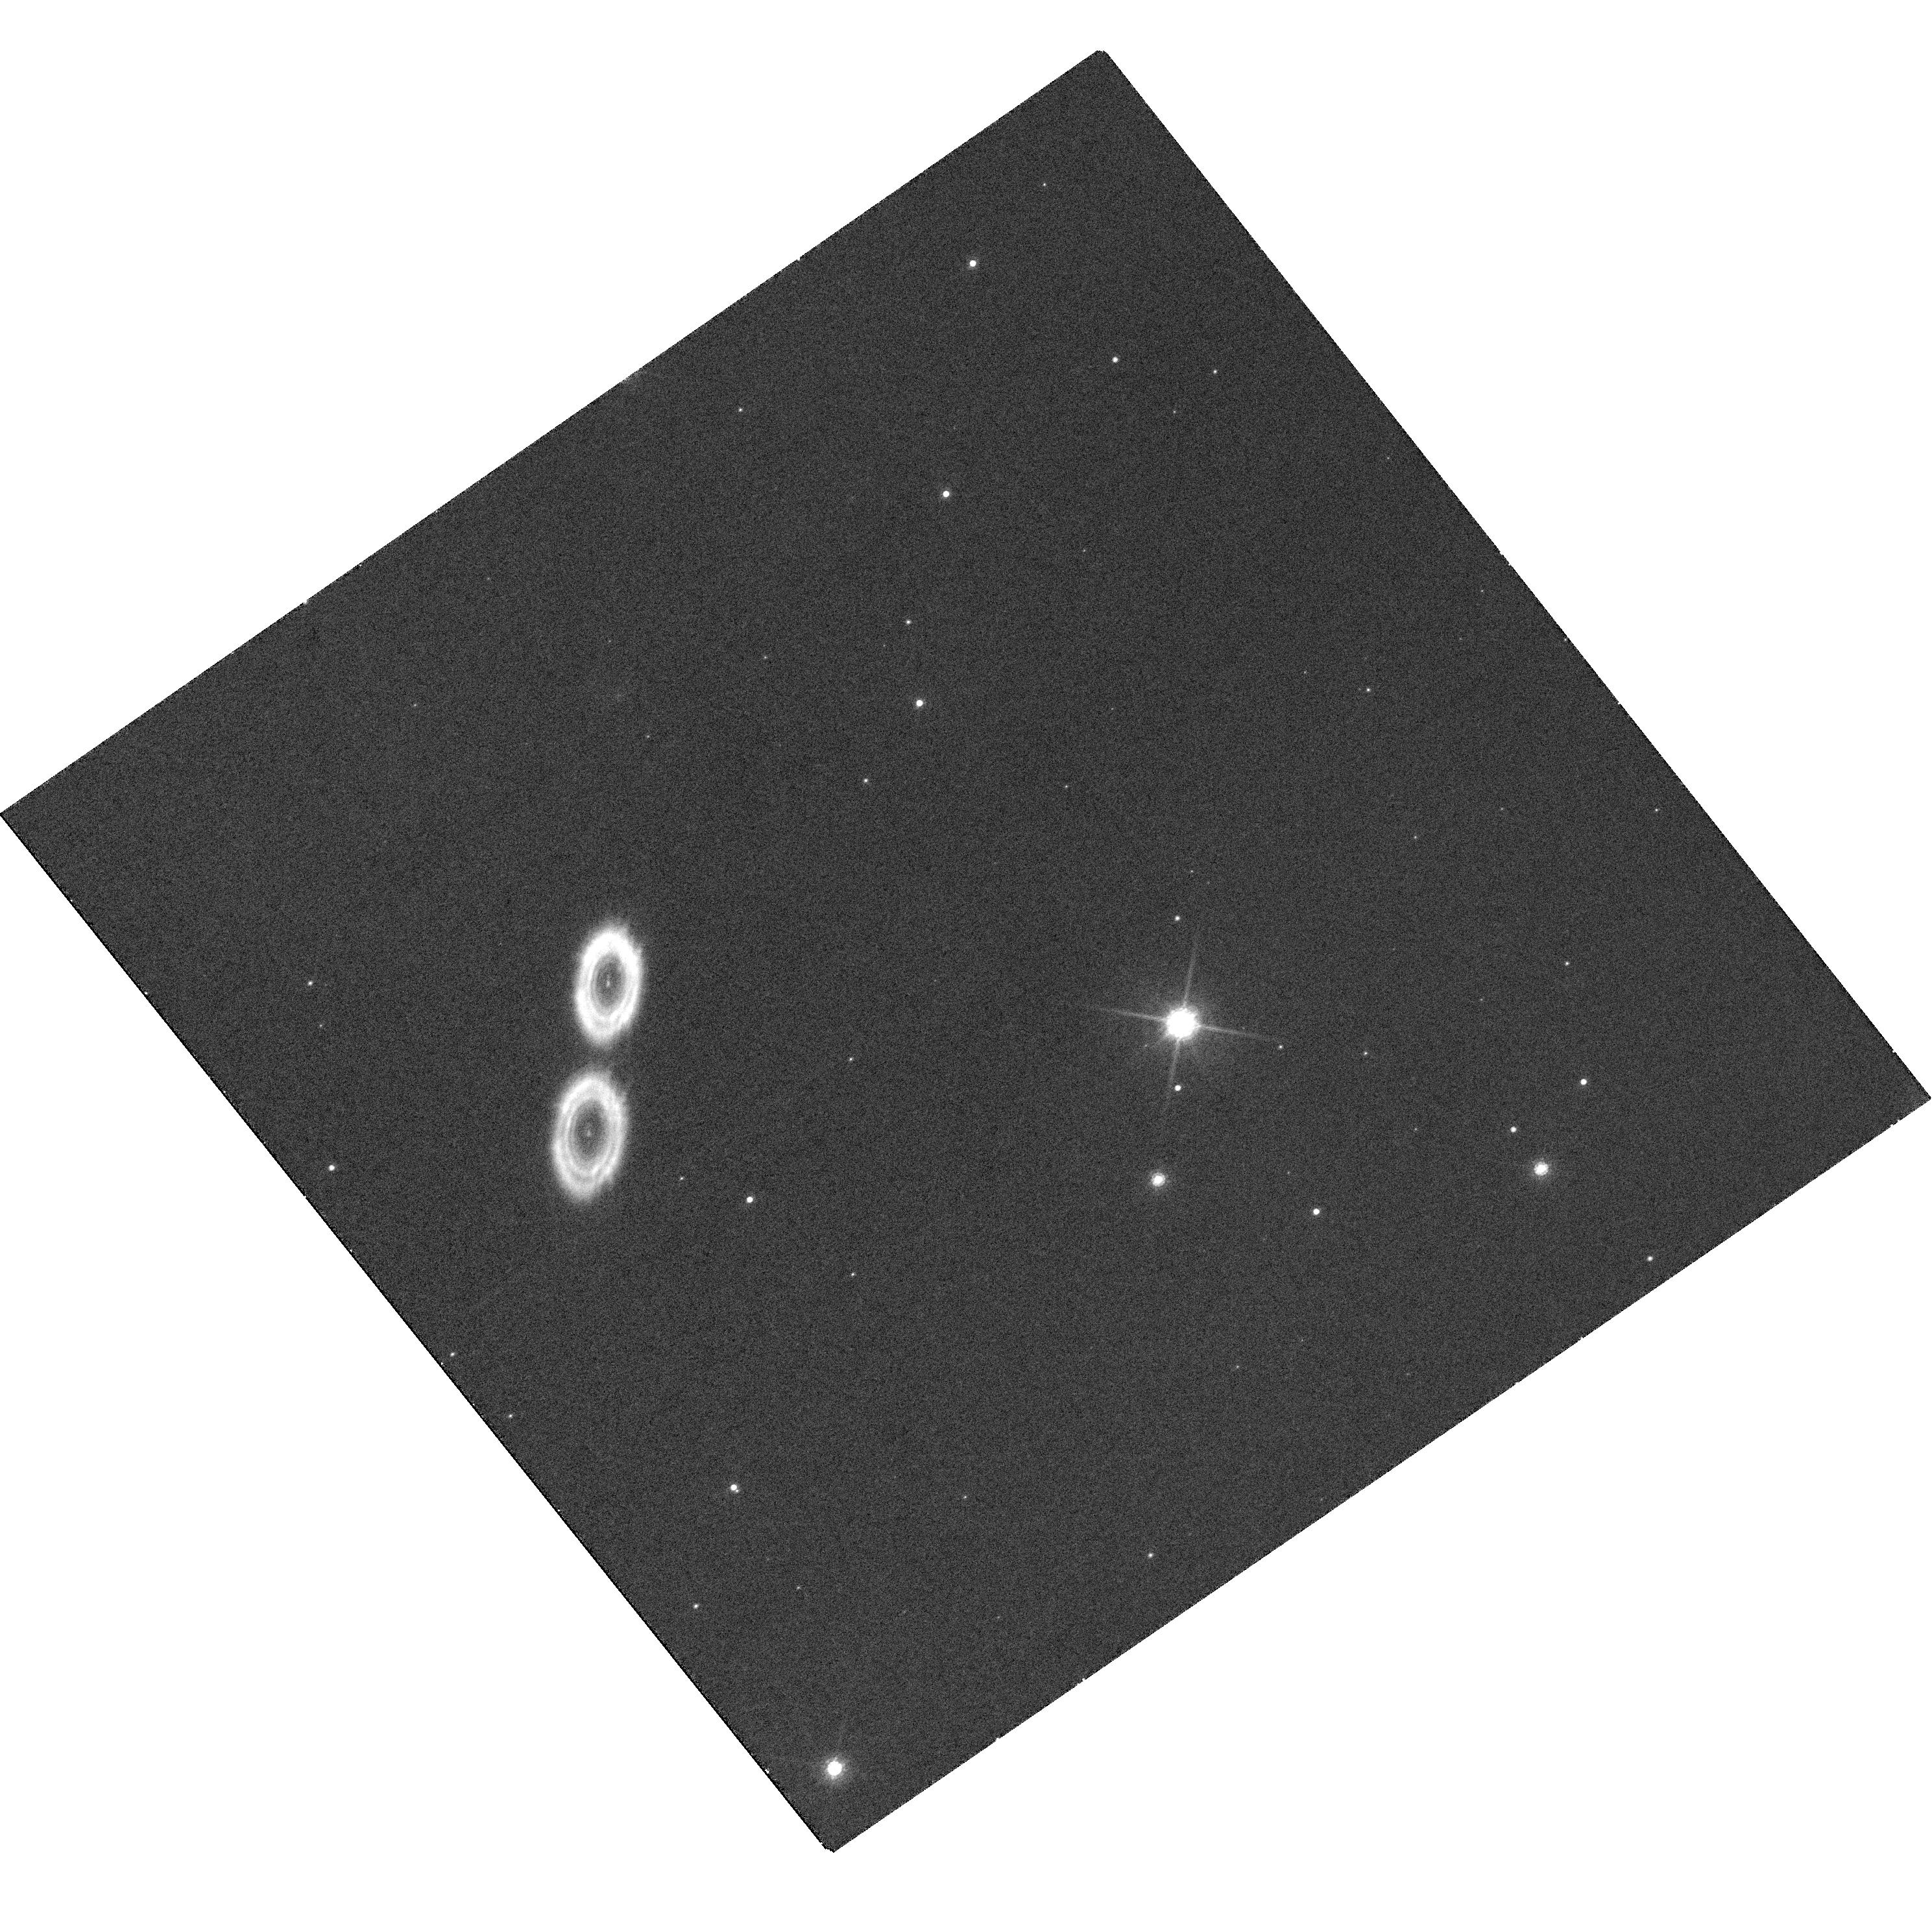
Target: GY92-3
Instrument: WFC3/UVIS
Filter: F850LP
Exposure: 30 min
Observation ID: hst_14686_02_wfc3_uvis_f850lp_idau02

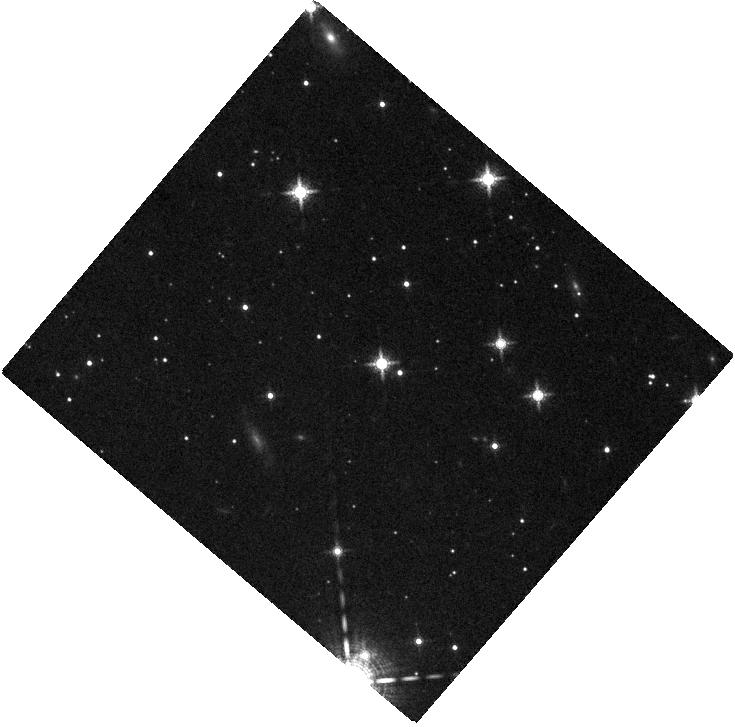
Target: CFHTWIR-OPH57
Instrument: WFC3/IR
Filter: F139M
Exposure: 18 min
Observation ID: hst_14686_01_wfc3_ir_f139m_idau01

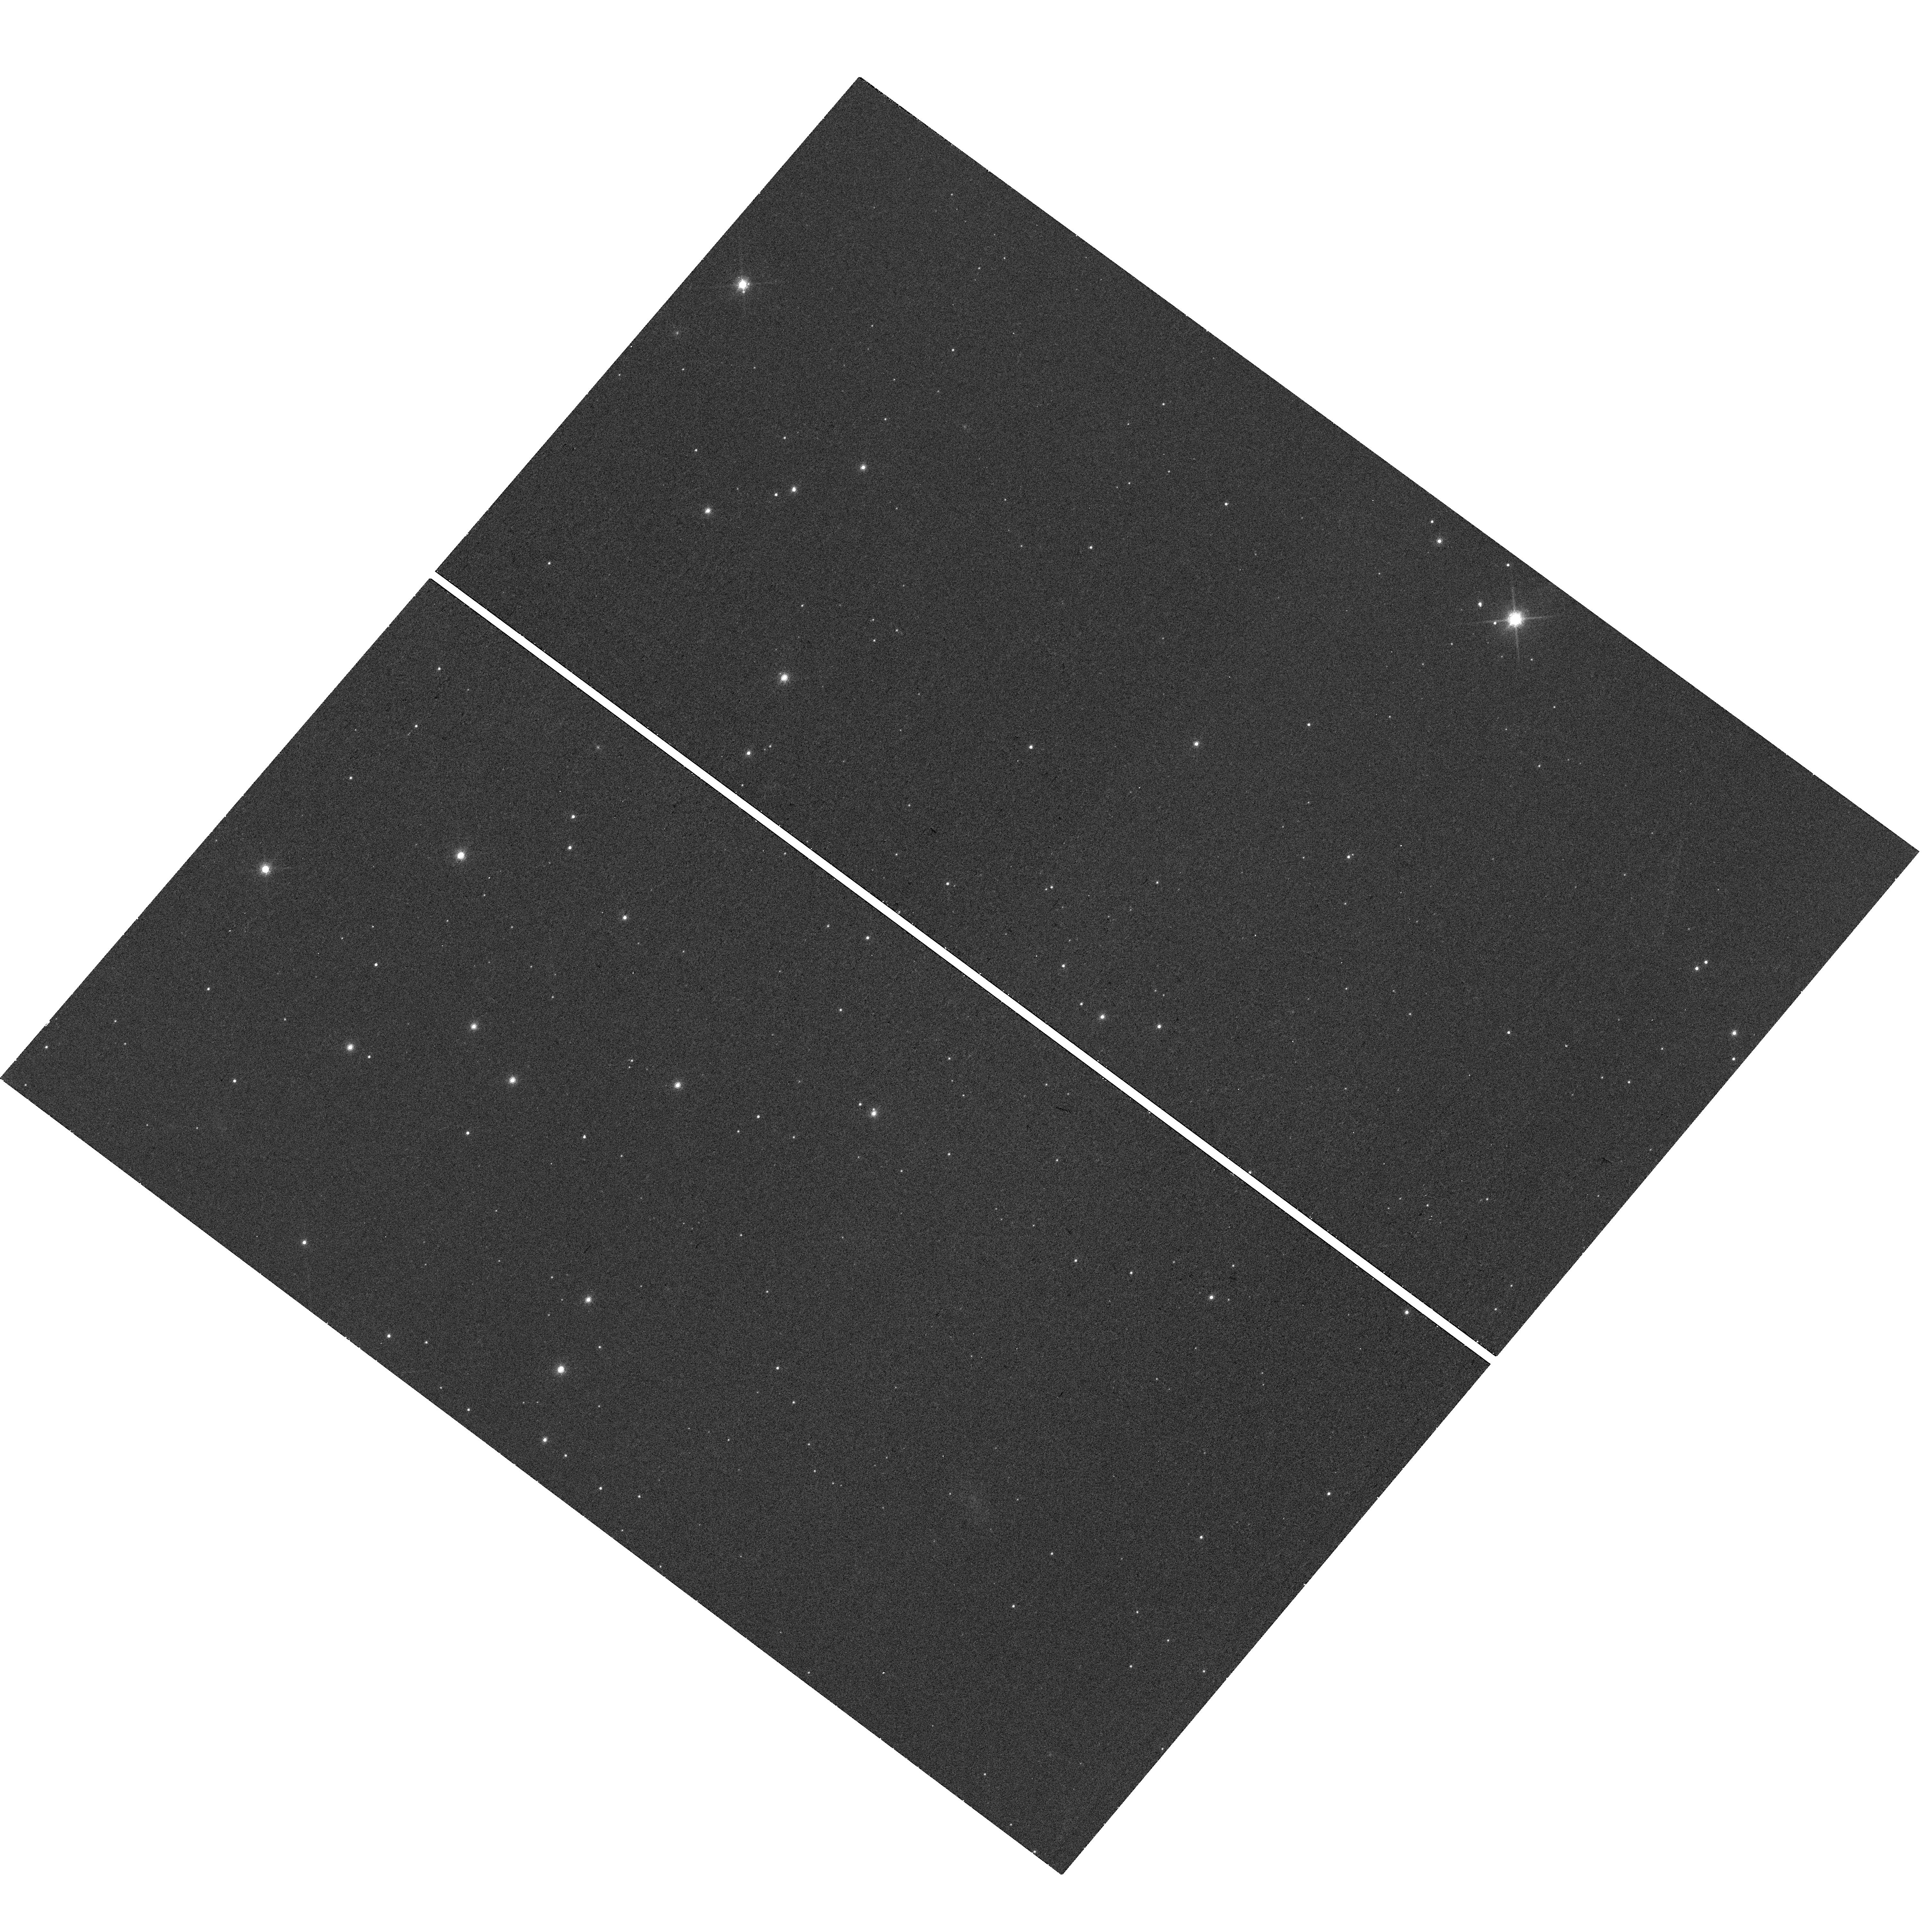
Target: CFHTWIR-OPH57
Instrument: WFC3/UVIS
Filter: F850LP
Exposure: 20 min
Observation ID: hst_14686_01_wfc3_uvis_f850lp_idau01

Confirming Planetary Mass Candidate Companions in Ophiuchus (PI: Fontanive, Clemence)

We propose for follow-up observations to confirm common proper motion for two candidate planetary mass companions, identified as part of our GO 12944 (PI Allers) search for companions to the youngest (~0.5 Myr) brown dwarfs in the nearby Ophiuchus star-forming region. If confirmed to be co-moving, these would be among the lowest mass planetary mass companions imaged to date, with estimated masses <5 Jupiter Masses and would be vital benchmark objects for evolutionary models at these young ages. With our multi-band optical and IR photometric approach based on the SpT-Q relation seen for Ophiuchus brown dwarfs (Allers in prep.), we have already estimated the spectral type of our candidate companions. This approach distinguishes substellar objects from background interlopers based on the strength of the 1.4 um water feature robustly observed in MLTY objects but not in reddened background stars -- both our candidates show clear evidence of absorption at 1.4 um. If confirmed, these candidate companions would significantly increase the census of young planetary mass companions around extremely young brown dwarfs. These candidate companions are too faint to be observed with ground-based laser guide star adaptive optics (LGS AO) nor is the 1.4 um water feature observable from the ground for such faint objects due to telluric absorption, thus HST is the only telescope in the world suitable for these observations.